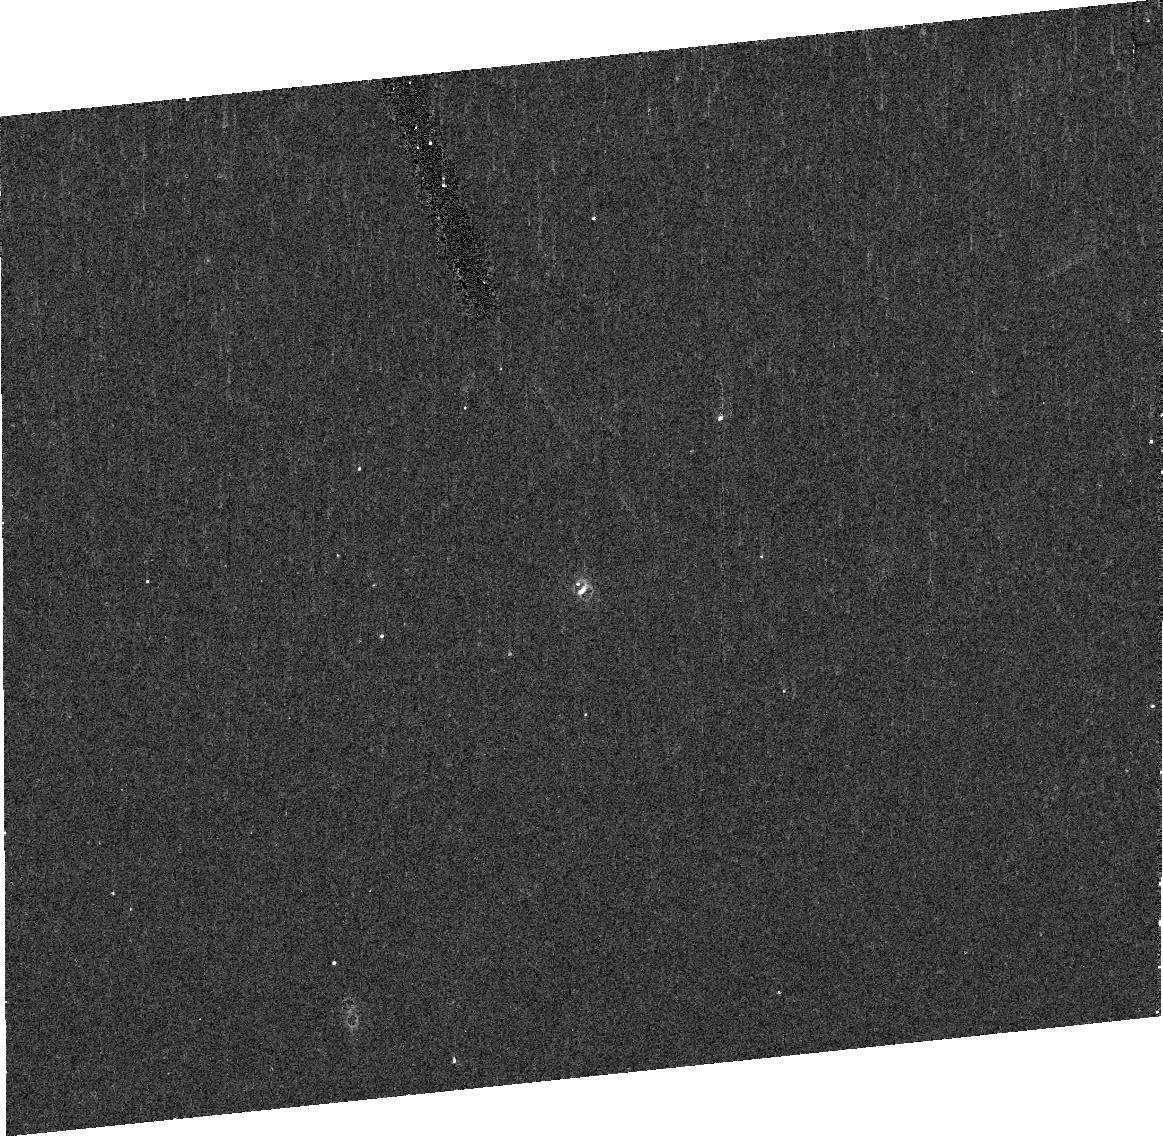
Target: 2002CR46B. Instrument: ACS/HRC. Filter: F814W. Exposure: 7 min. Observation ID: j9f618020

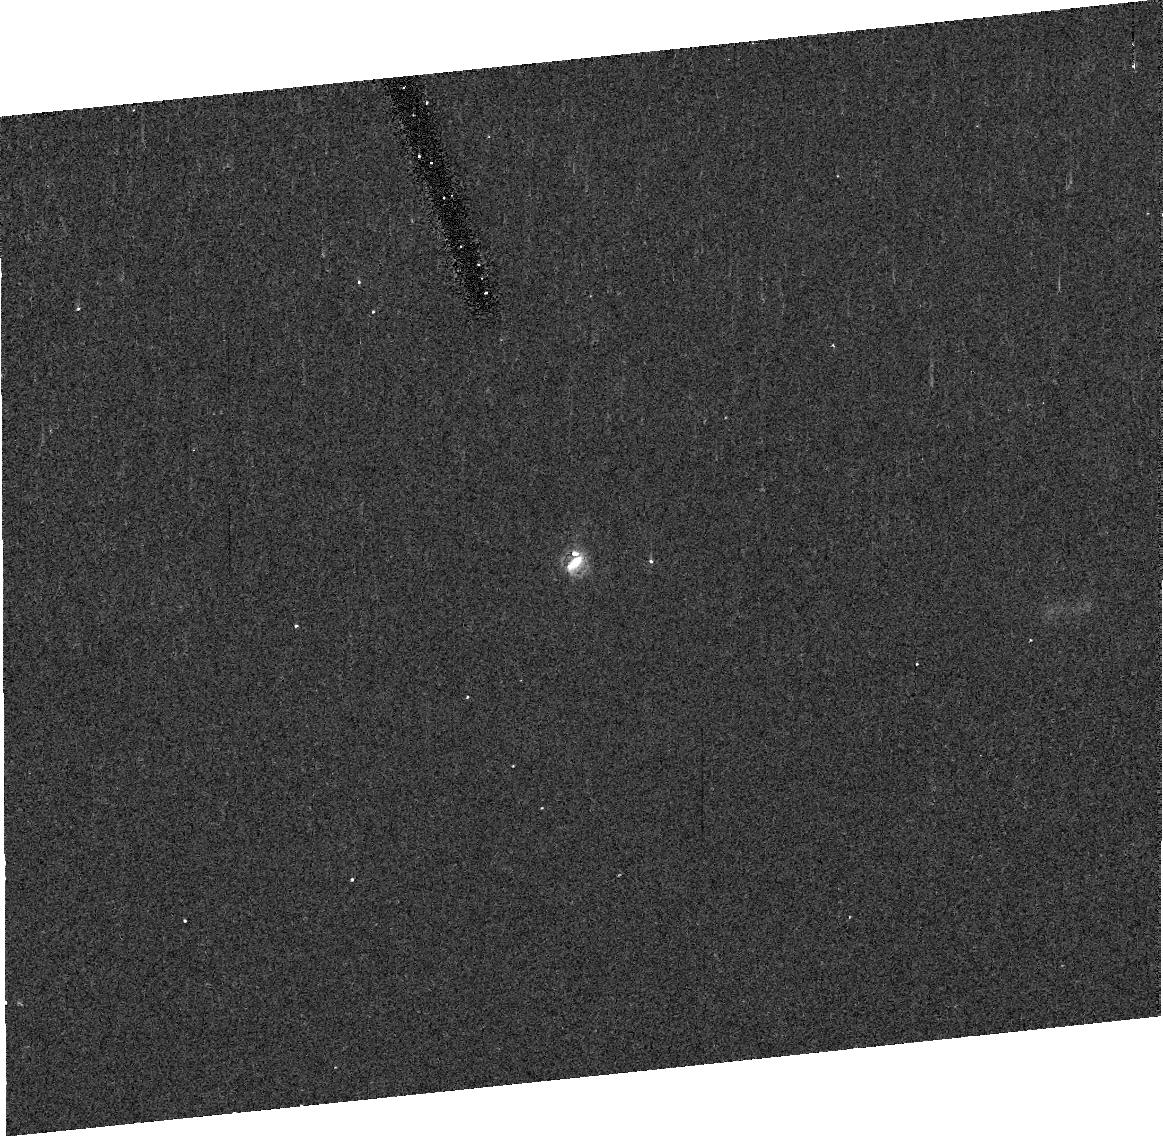
Target: 2002CR46. Instrument: ACS/HRC. Filter: F606W. Exposure: 7 min. Observation ID: j9f606040

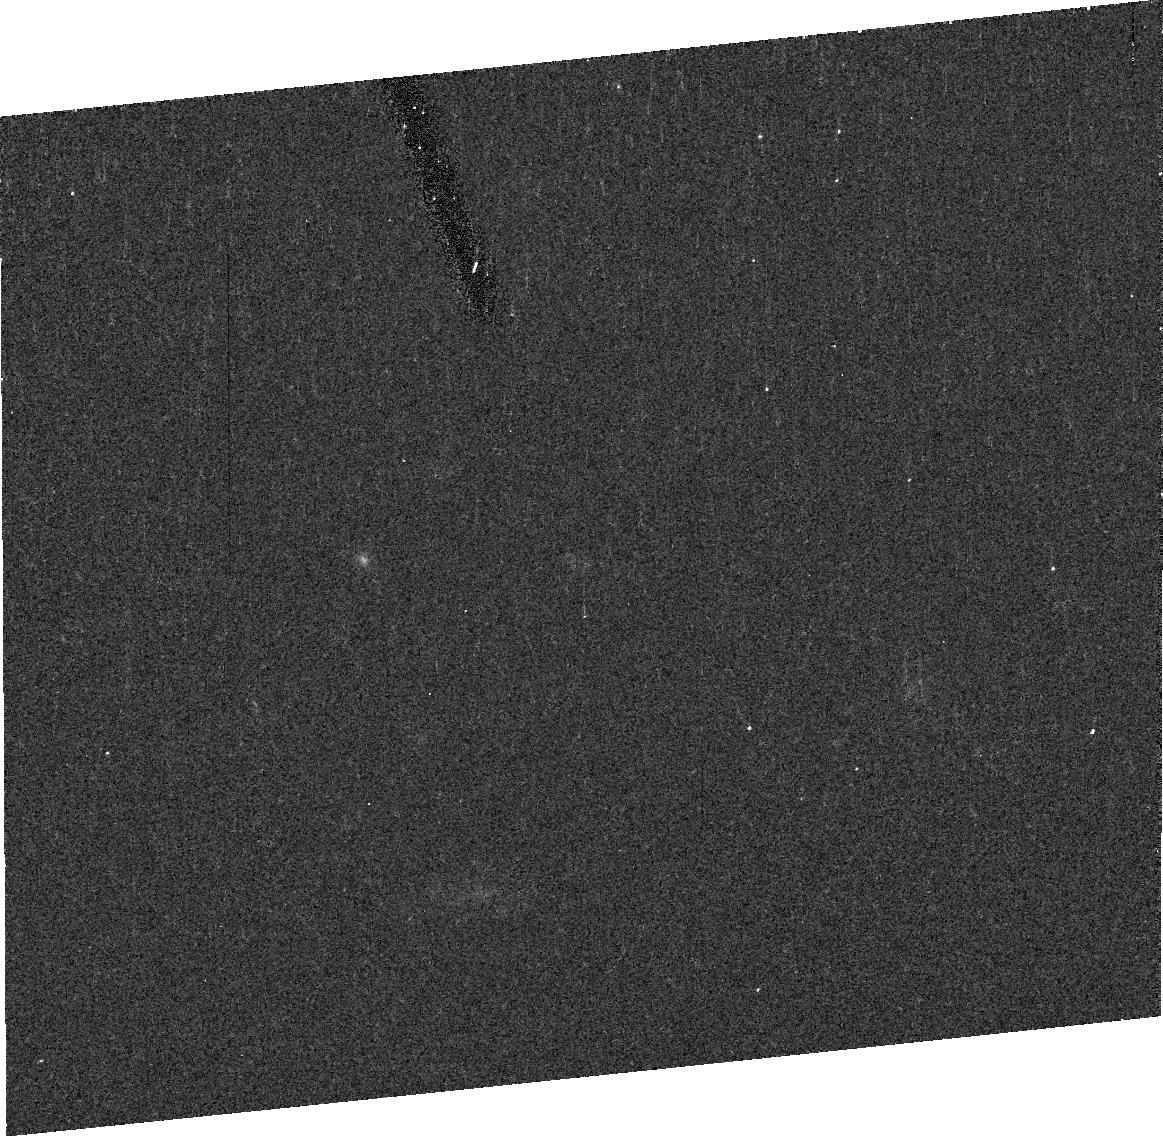
Target: 2003QY90. Instrument: ACS/HRC. Filter: F606W. Exposure: 7 min. Observation ID: j9f603040

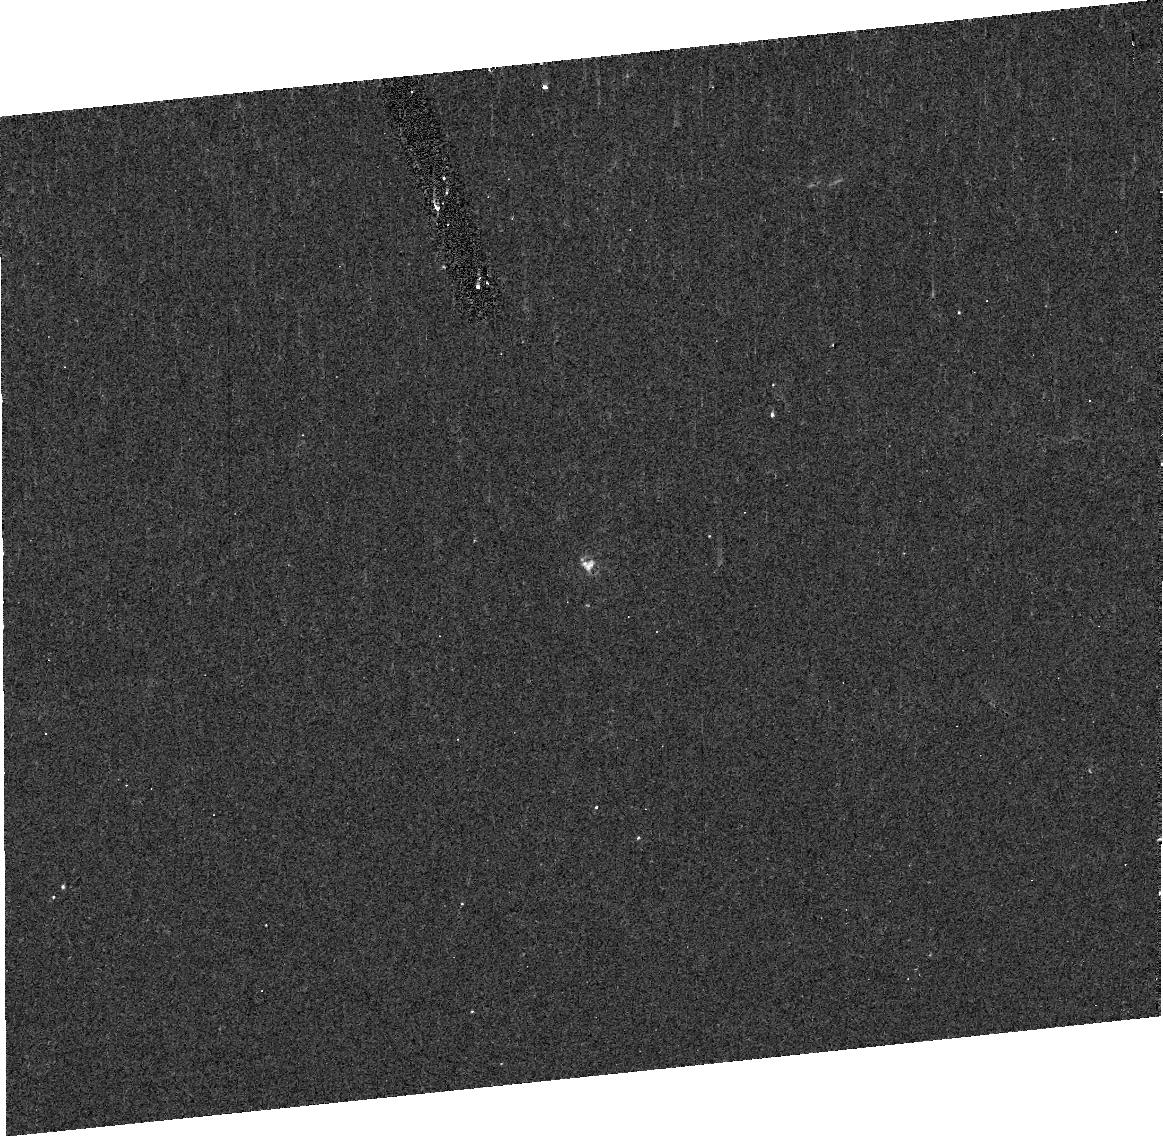
Target: 2003FX128. Instrument: ACS/HRC. Filter: F814W. Exposure: 7 min. Observation ID: j9f609020

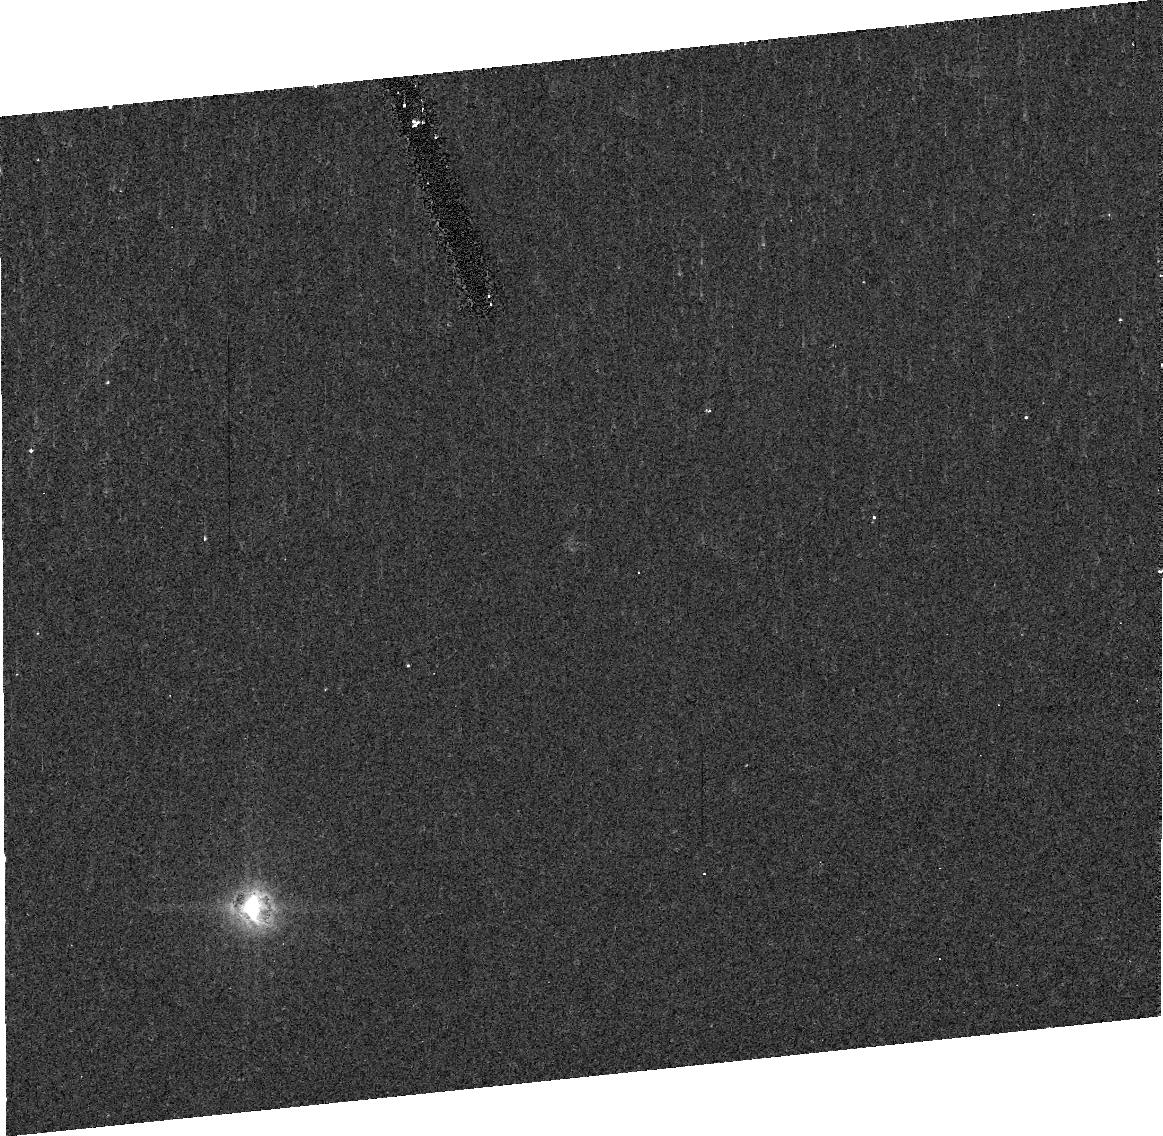
Target: 2003QY90B. Instrument: ACS/HRC. Filter: F606W. Exposure: 7 min. Observation ID: j9f604010

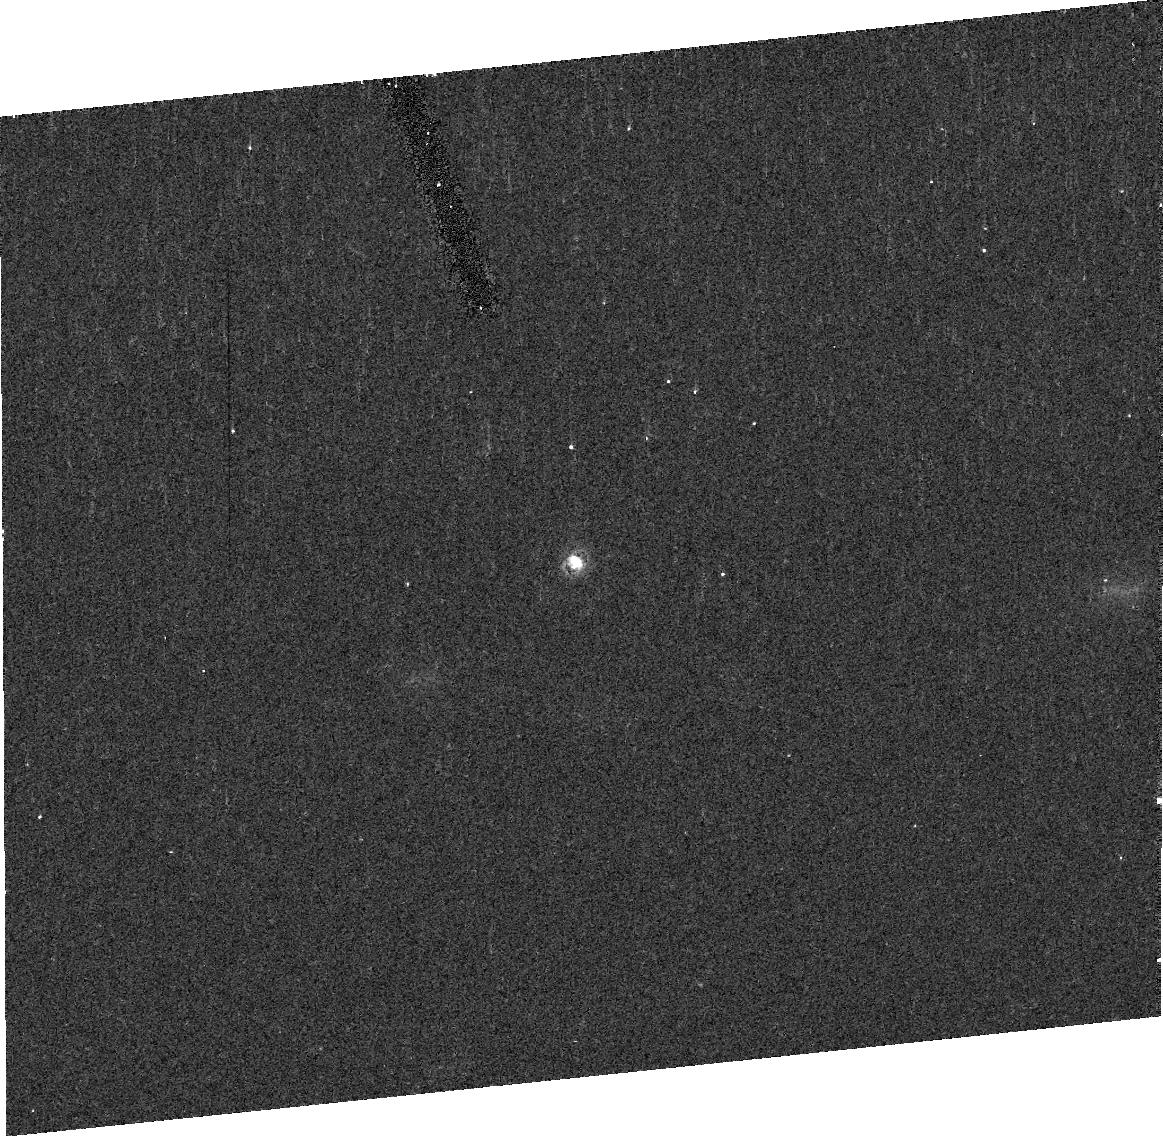
Target: 2002CR46. Instrument: ACS/HRC. Filter: F814W. Exposure: 7 min. Observation ID: j9f606030

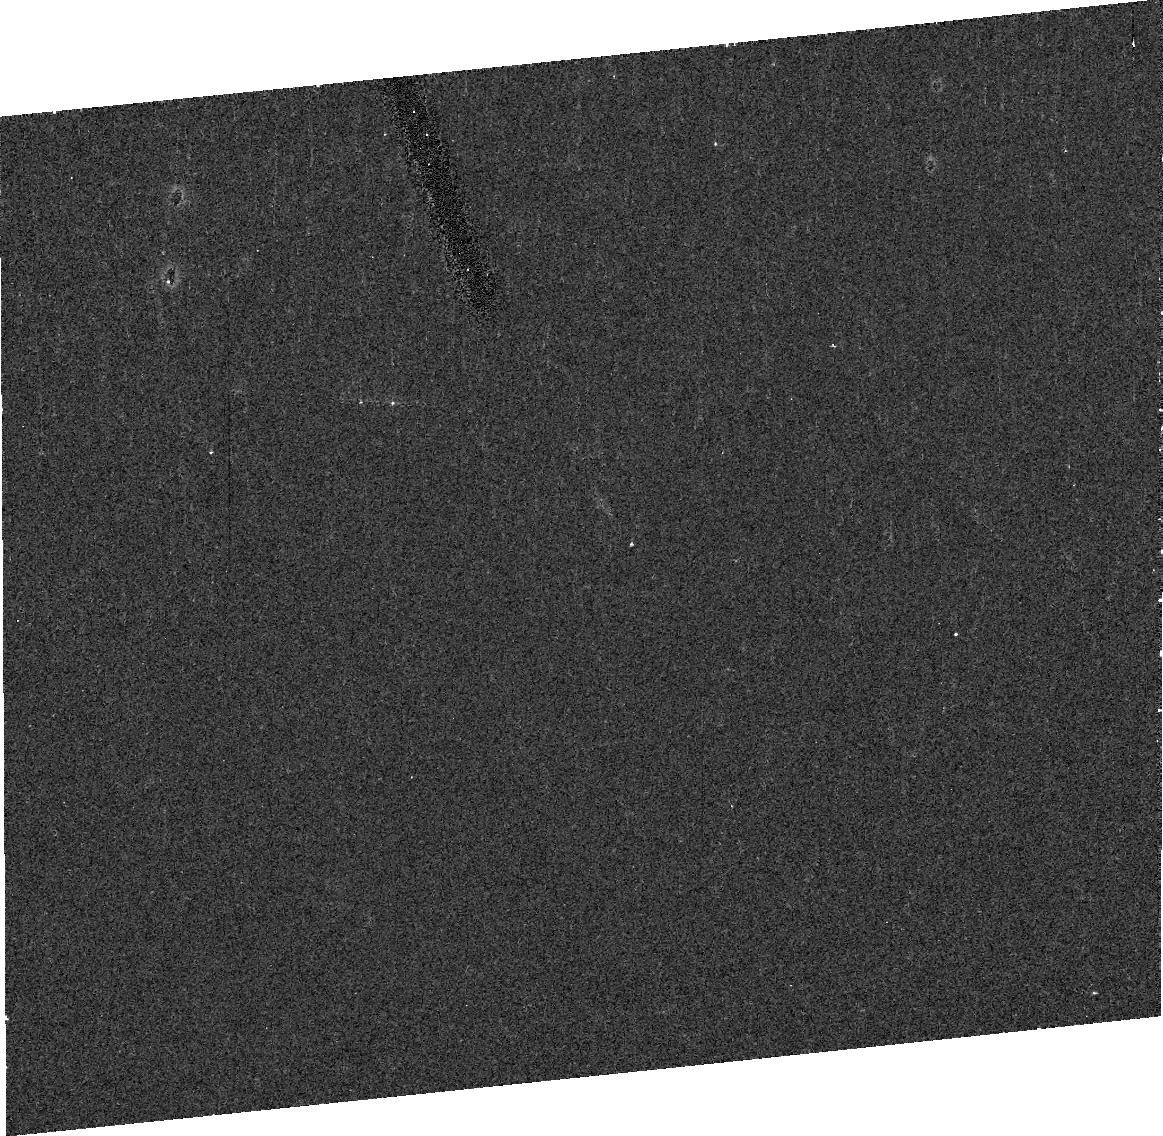
Target: 2003QY90. Instrument: ACS/HRC. Filter: F606W. Exposure: 7 min. Observation ID: j9f601040

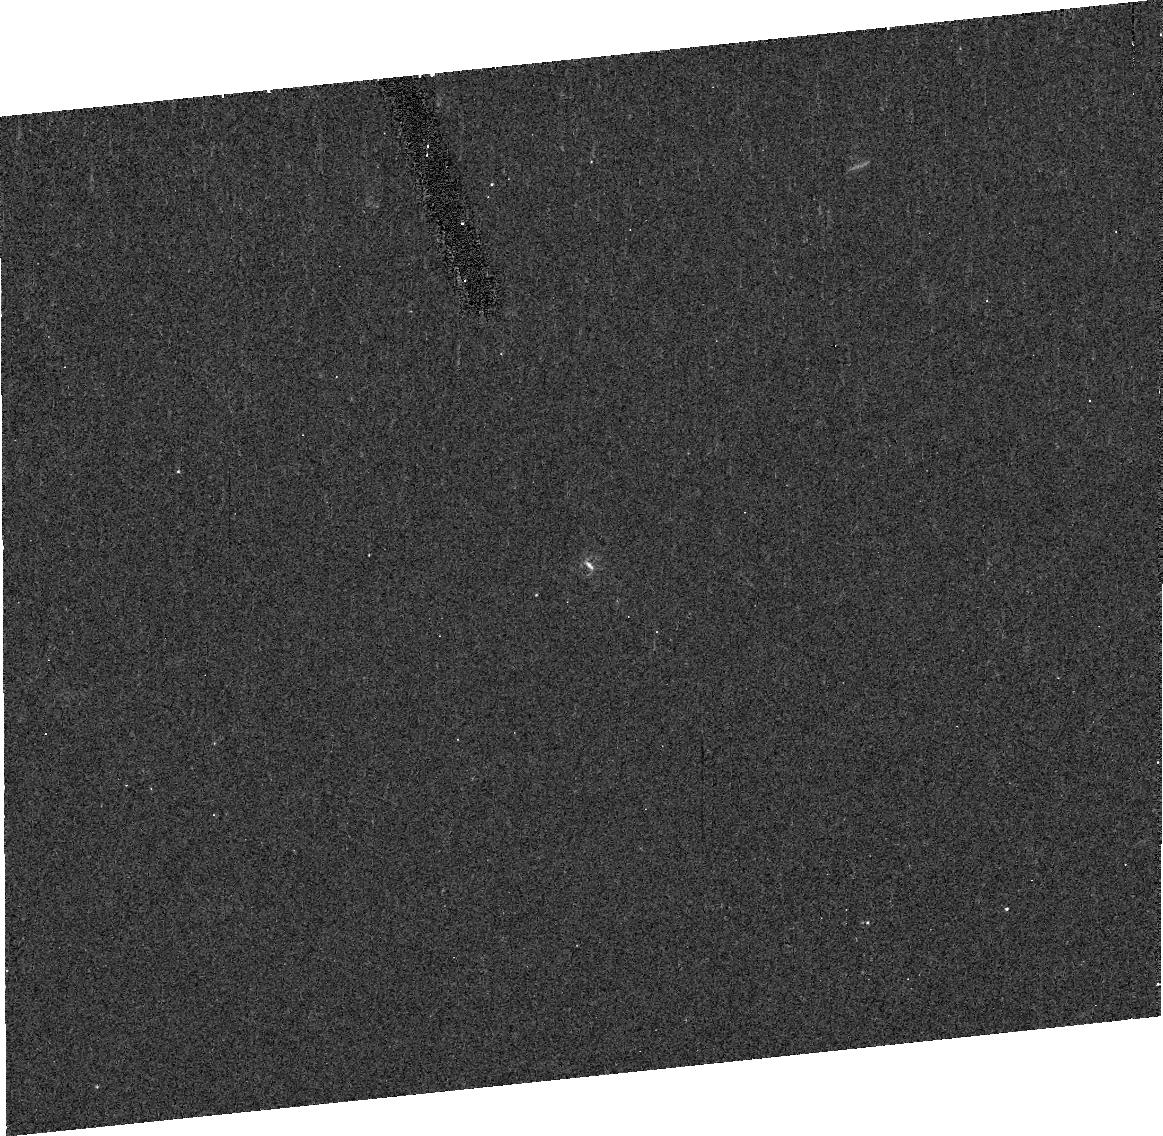
Target: 2003FX128. Instrument: ACS/HRC. Filter: F606W. Exposure: 7 min. Observation ID: j9f609010

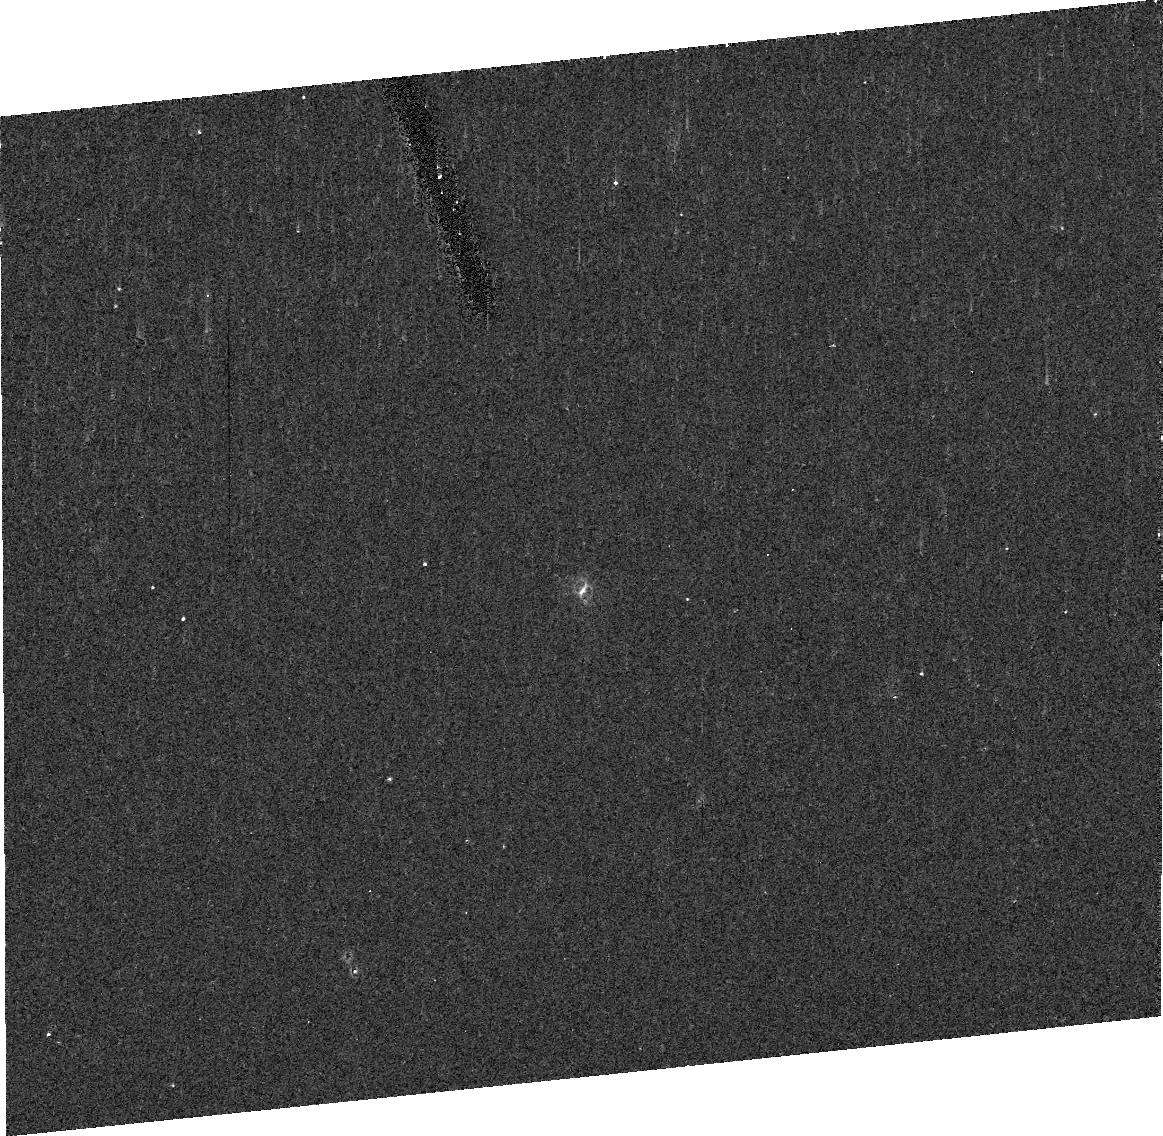
Target: 2002CR46B. Instrument: ACS/HRC. Filter: F606W. Exposure: 7 min. Observation ID: j9f618040

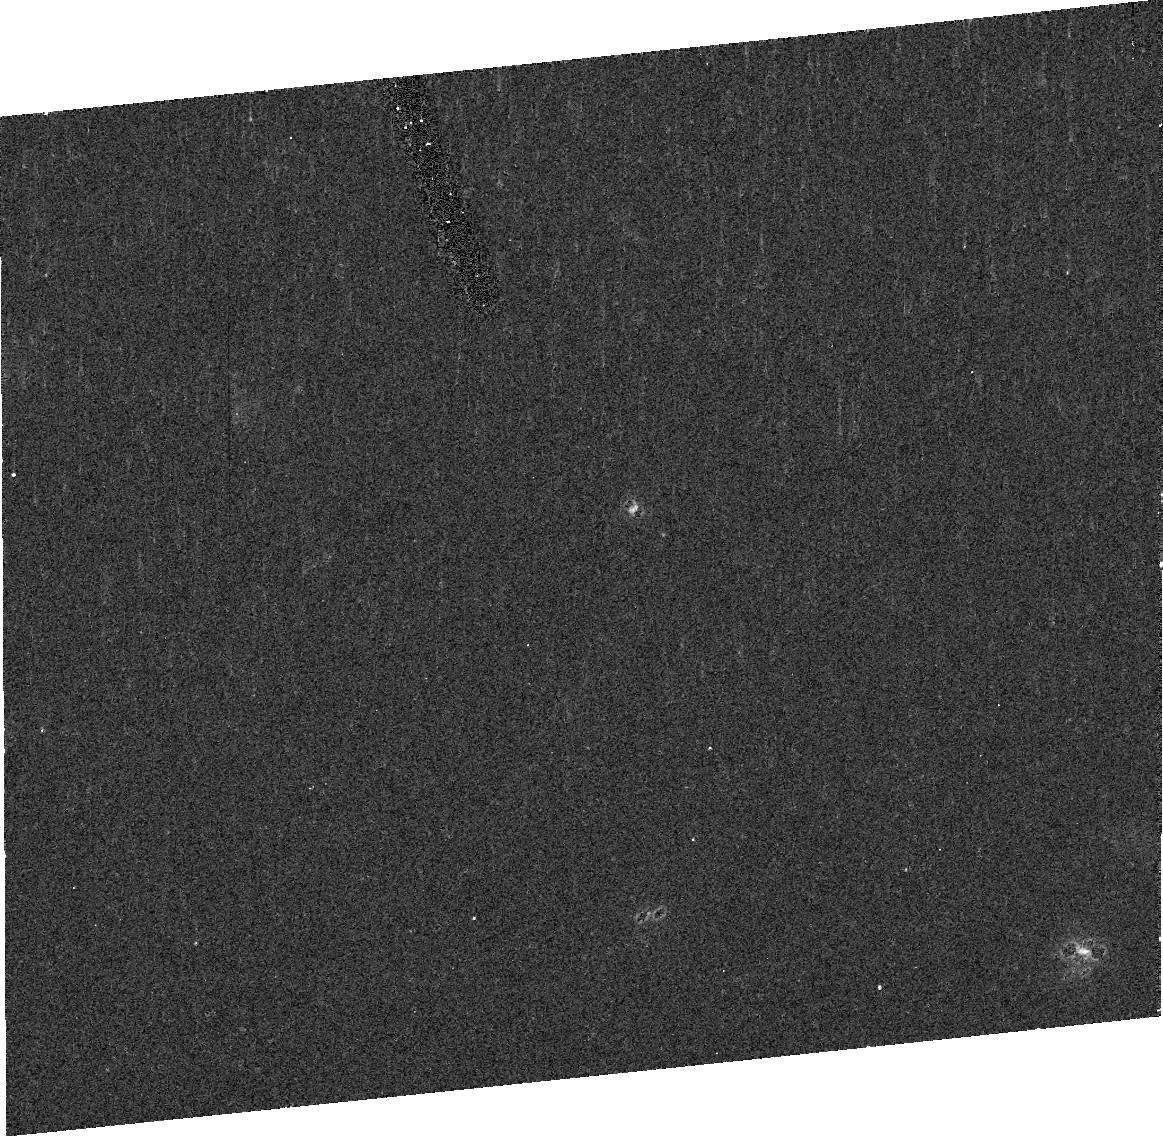
Target: 2003FX128. Instrument: ACS/HRC. Filter: F814W. Exposure: 7 min. Observation ID: j9f611020

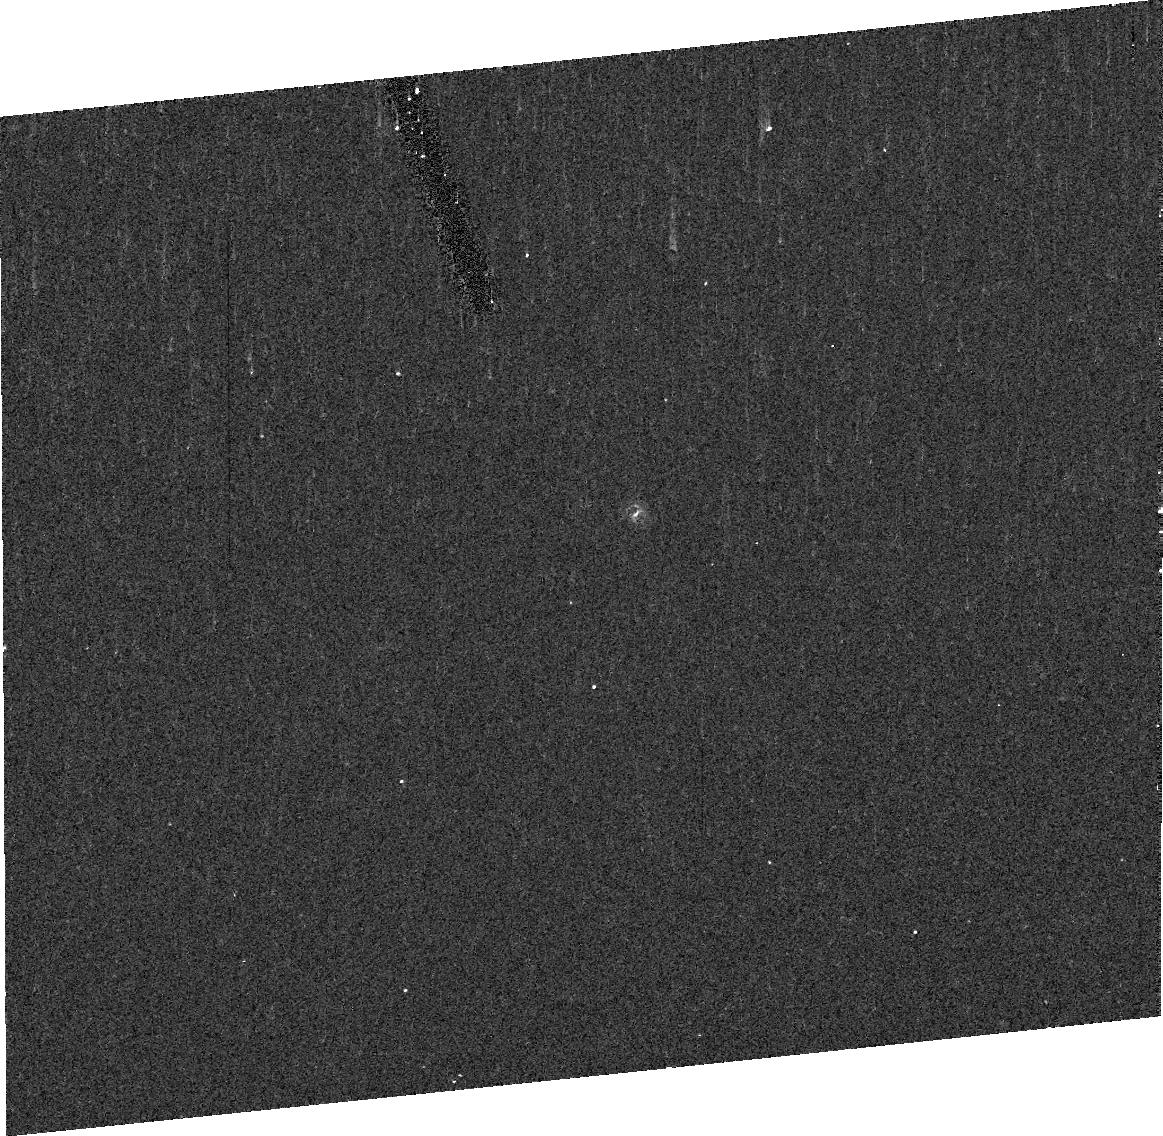
Target: 2003FX128. Instrument: ACS/HRC. Filter: F606W. Exposure: 7 min. Observation ID: j9f612040

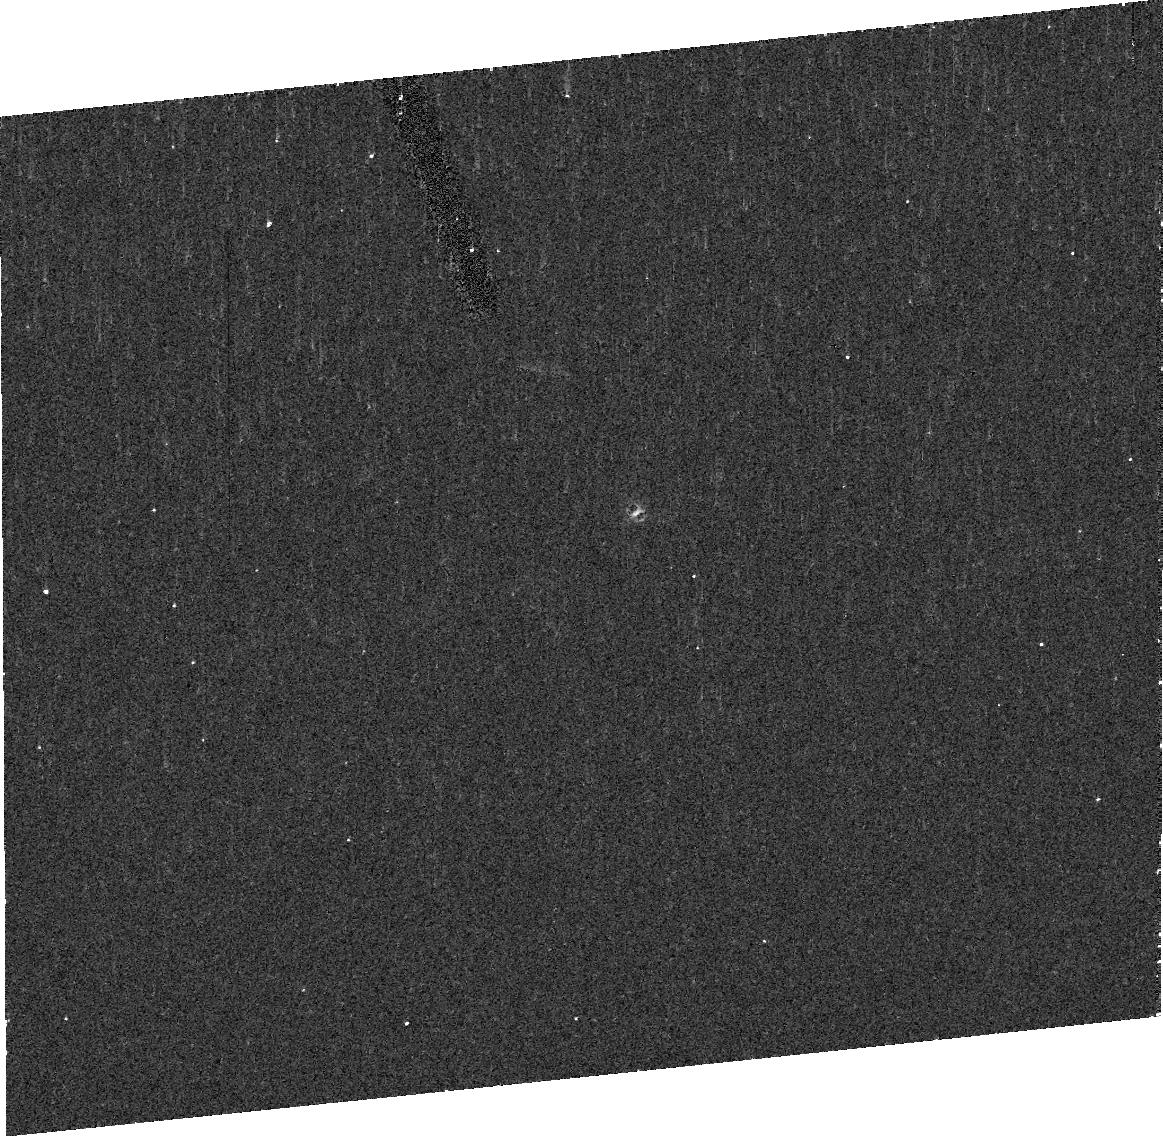
Target: 2003FX128. Instrument: ACS/HRC. Filter: F814W. Exposure: 7 min. Observation ID: j9f612020

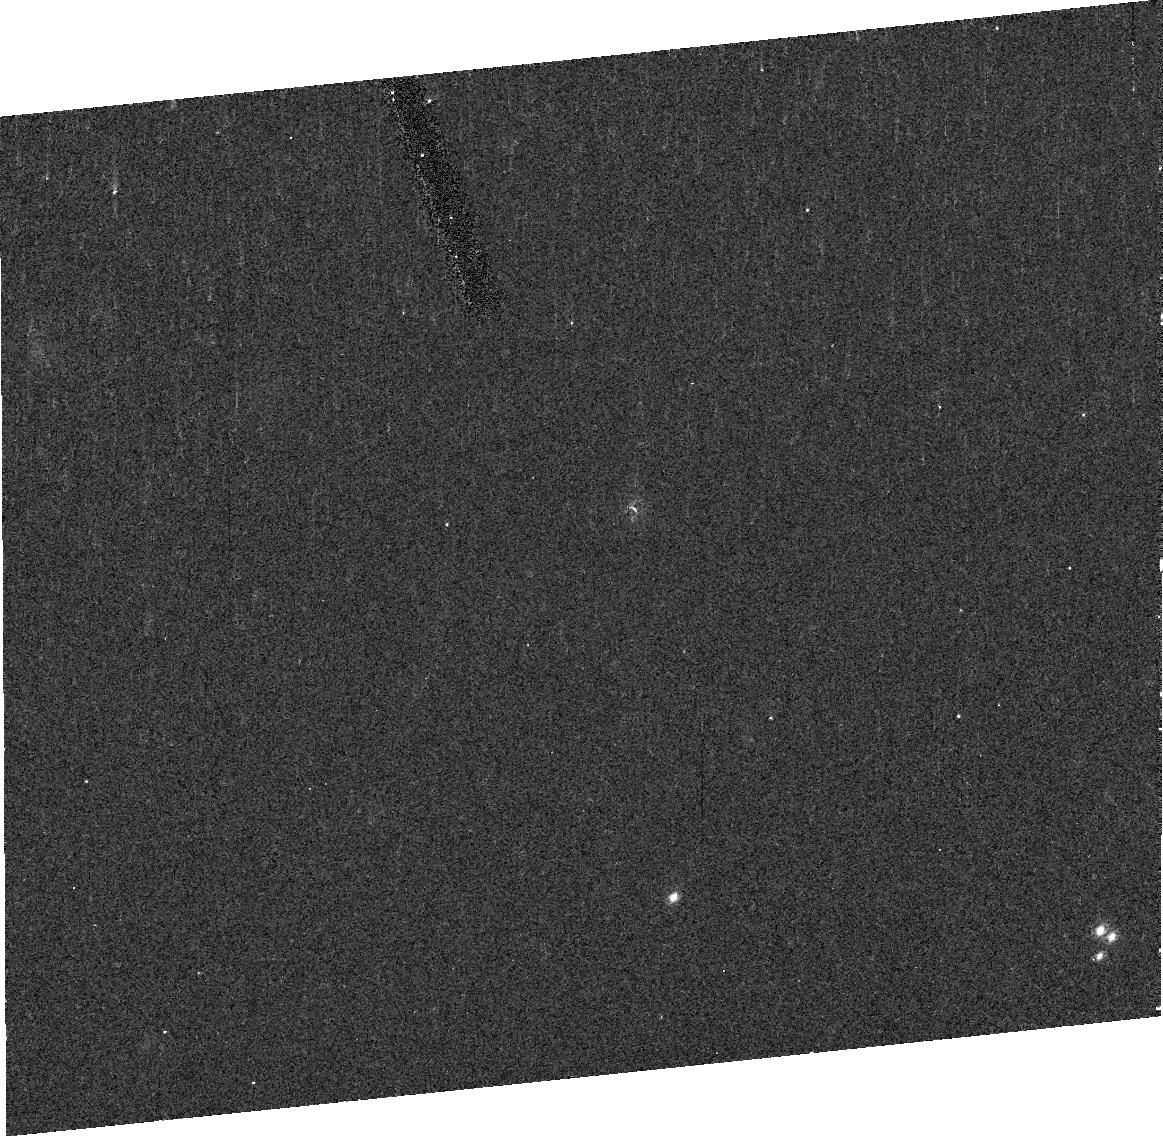
Target: 2003FX128. Instrument: ACS/HRC. Filter: F606W. Exposure: 7 min. Observation ID: j9f611010

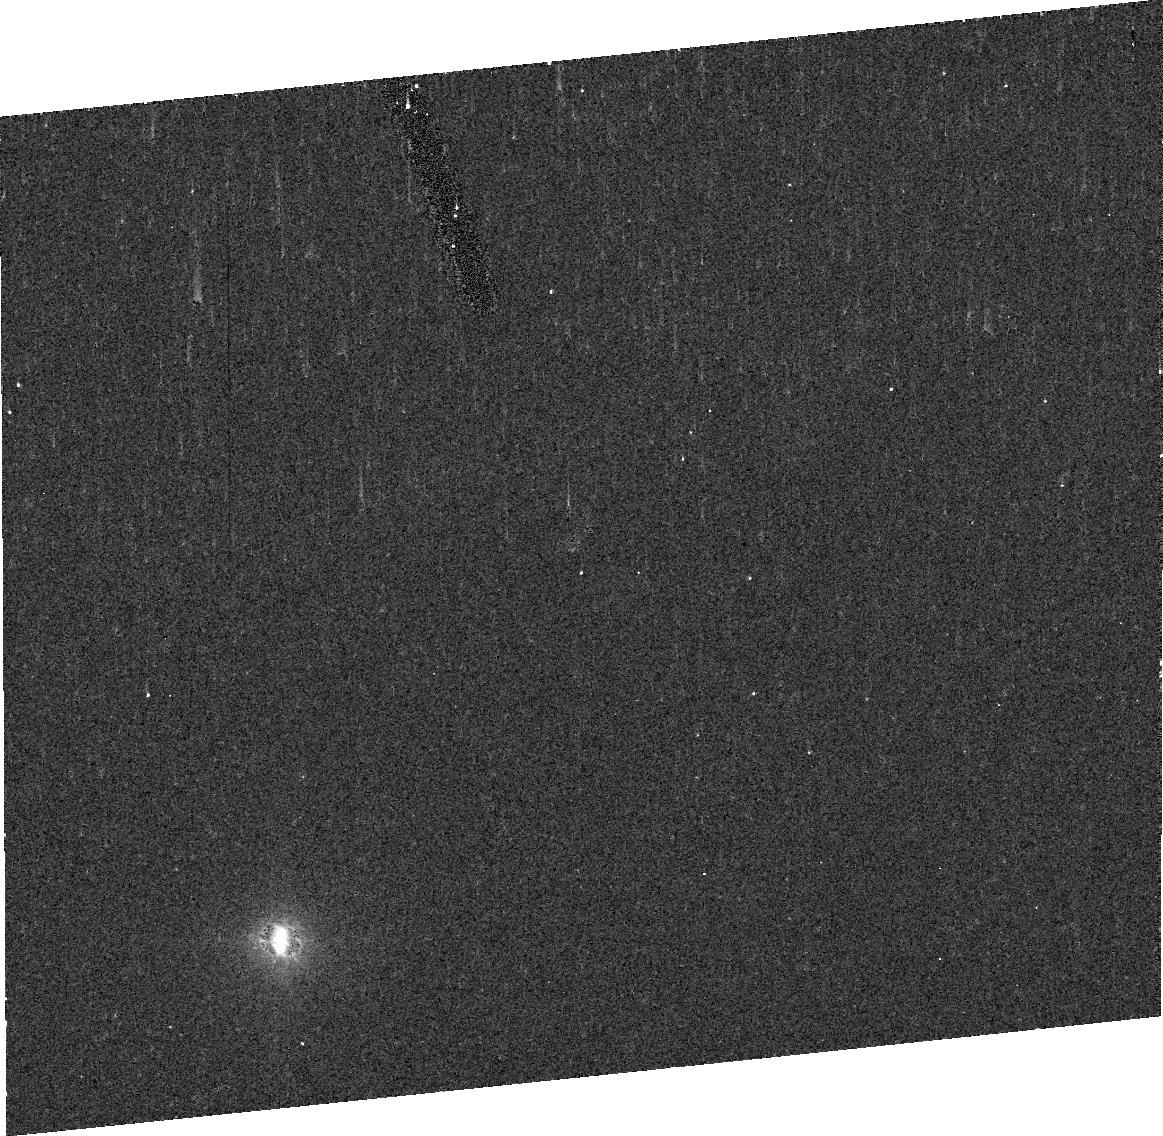
Target: 2003QY90B. Instrument: ACS/HRC. Filter: F814W. Exposure: 7 min. Observation ID: j9f604030

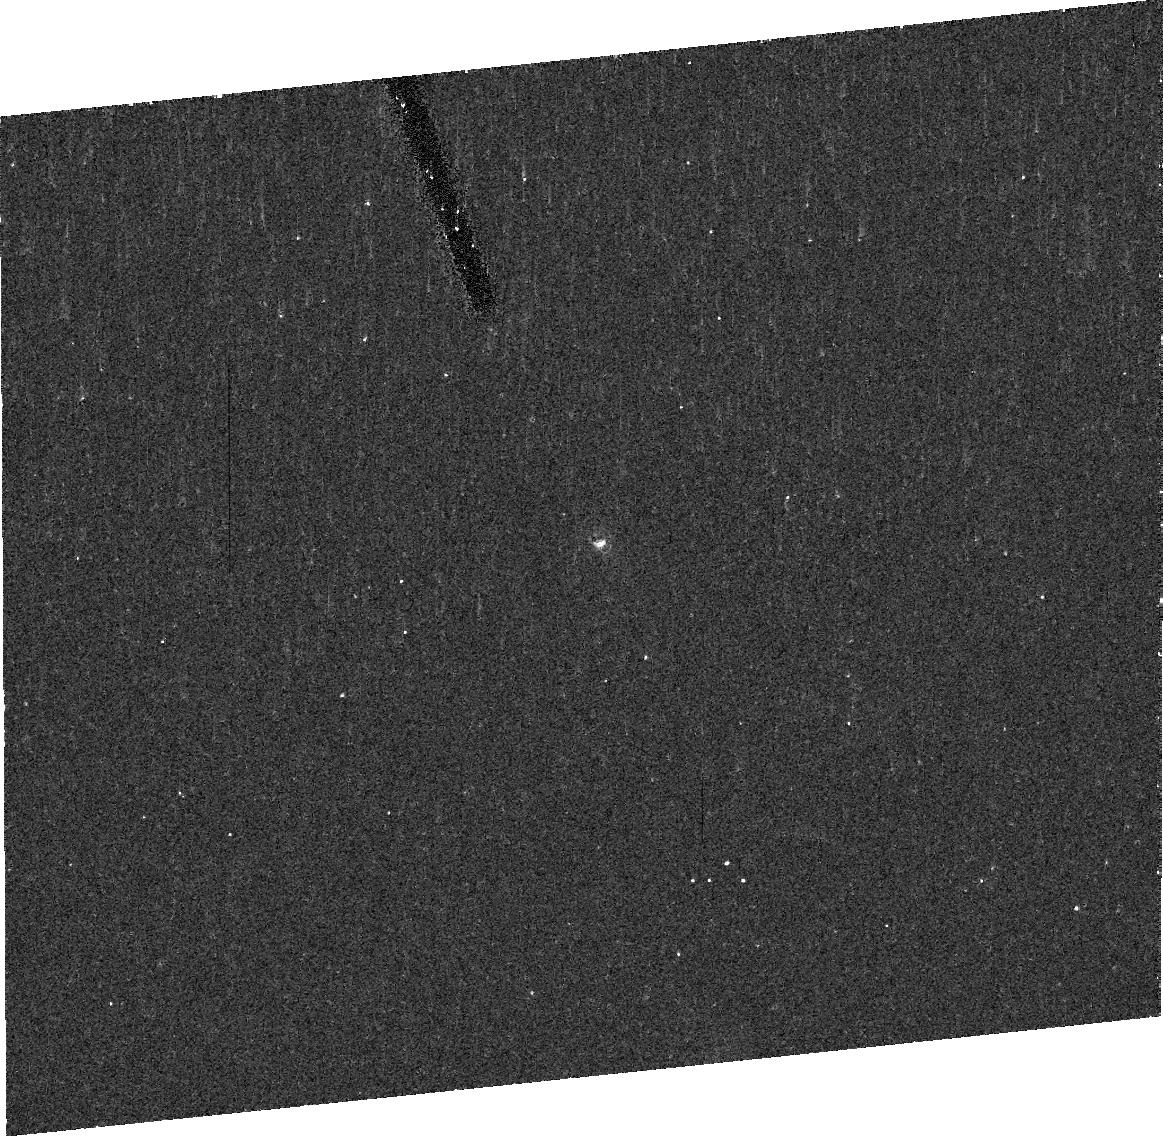
Target: 2002CR46B. Instrument: ACS/HRC. Filter: F814W. Exposure: 7 min. Observation ID: j9f607020

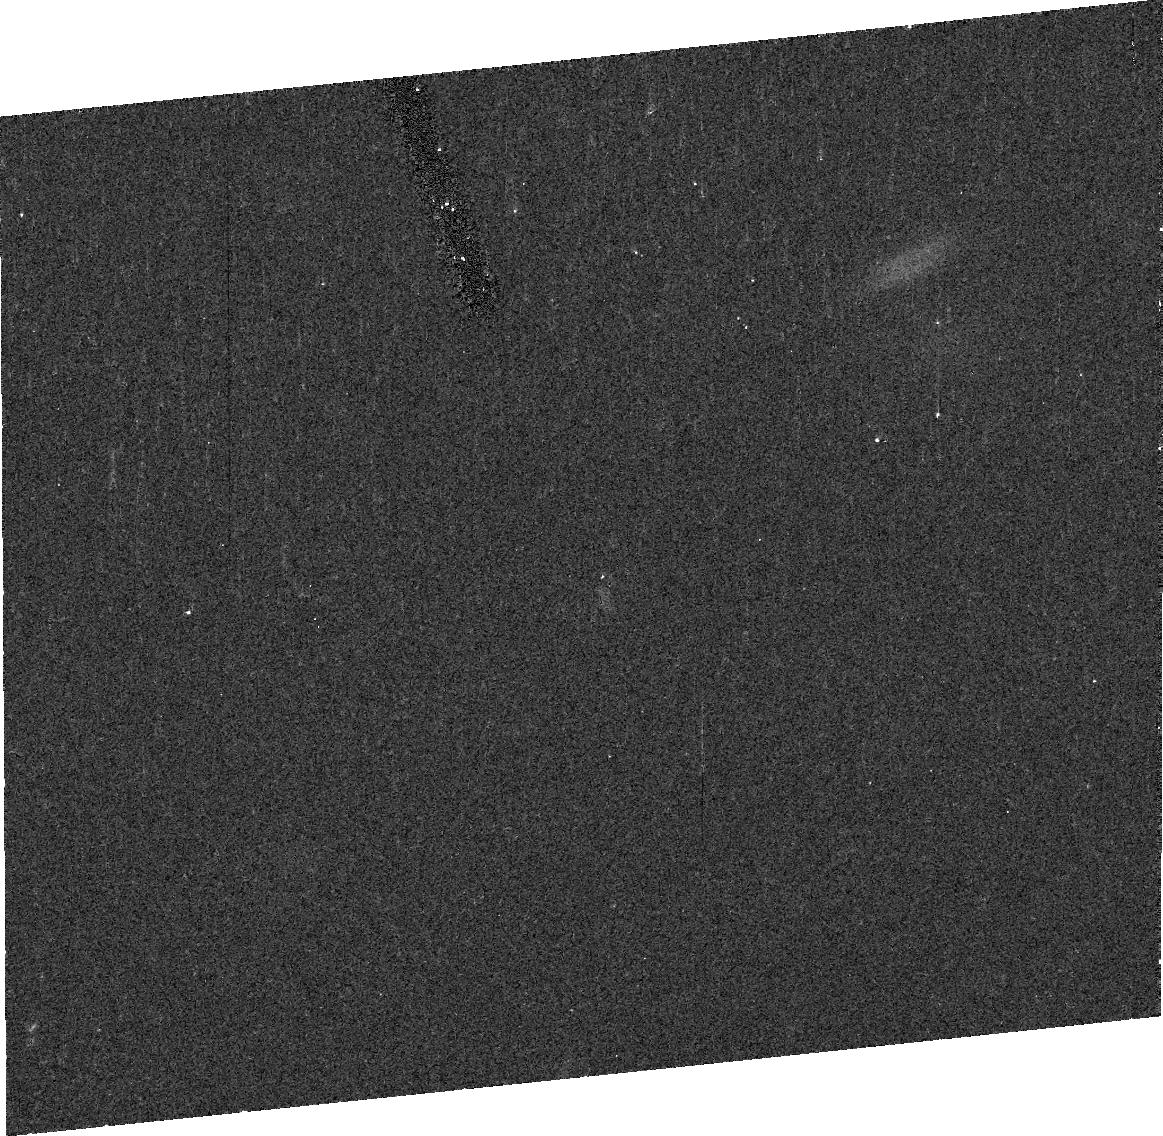
Target: 2003QY90. Instrument: ACS/HRC. Filter: F814W. Exposure: 7 min. Observation ID: j9f602020

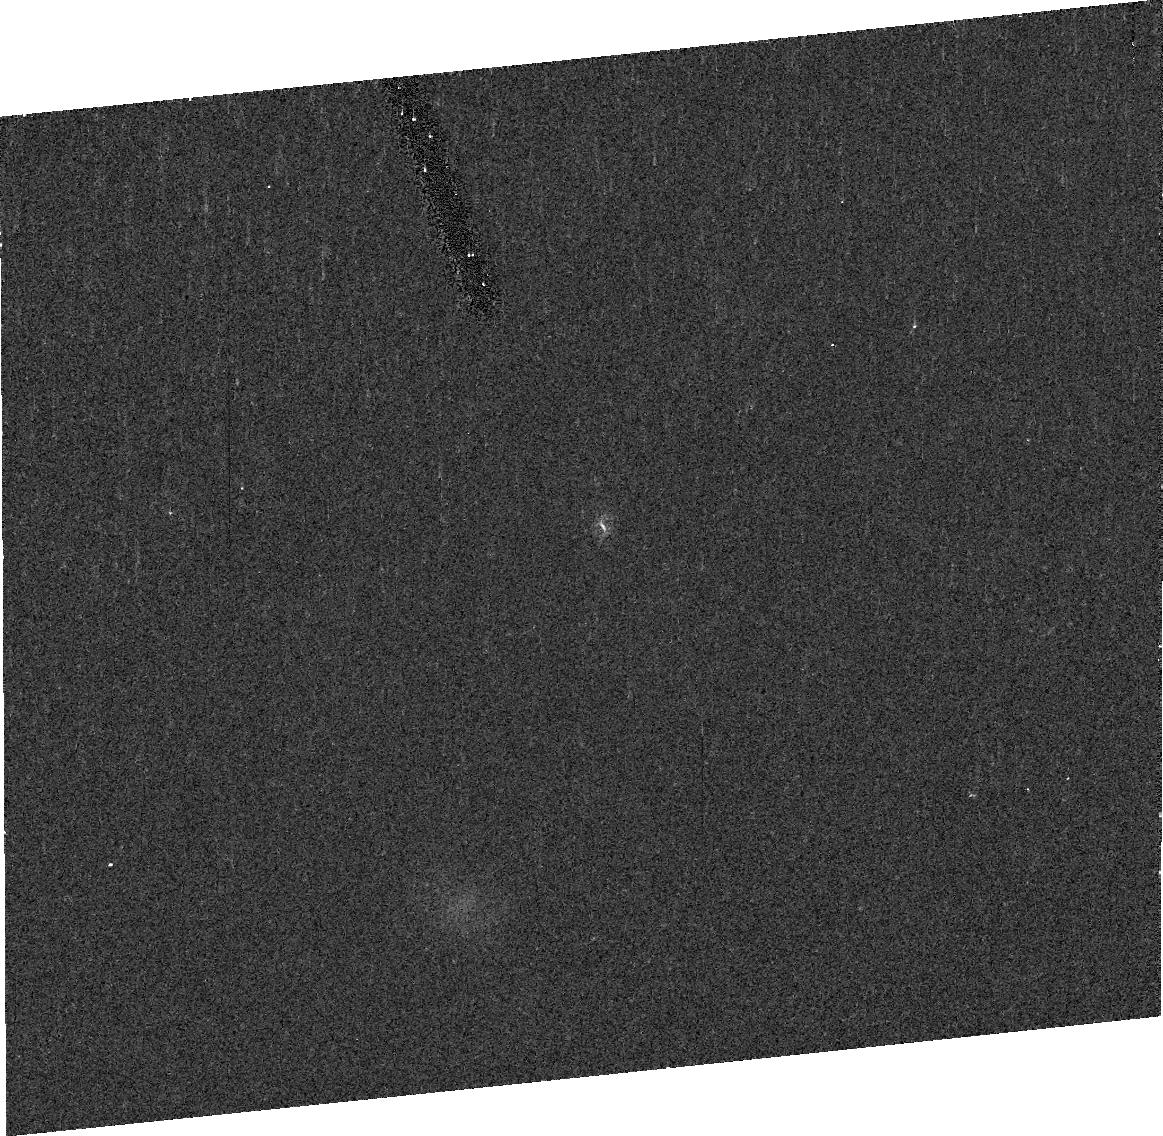
Target: 2003FX128. Instrument: ACS/HRC. Filter: F606W. Exposure: 11 min. Observation ID: j9f610010

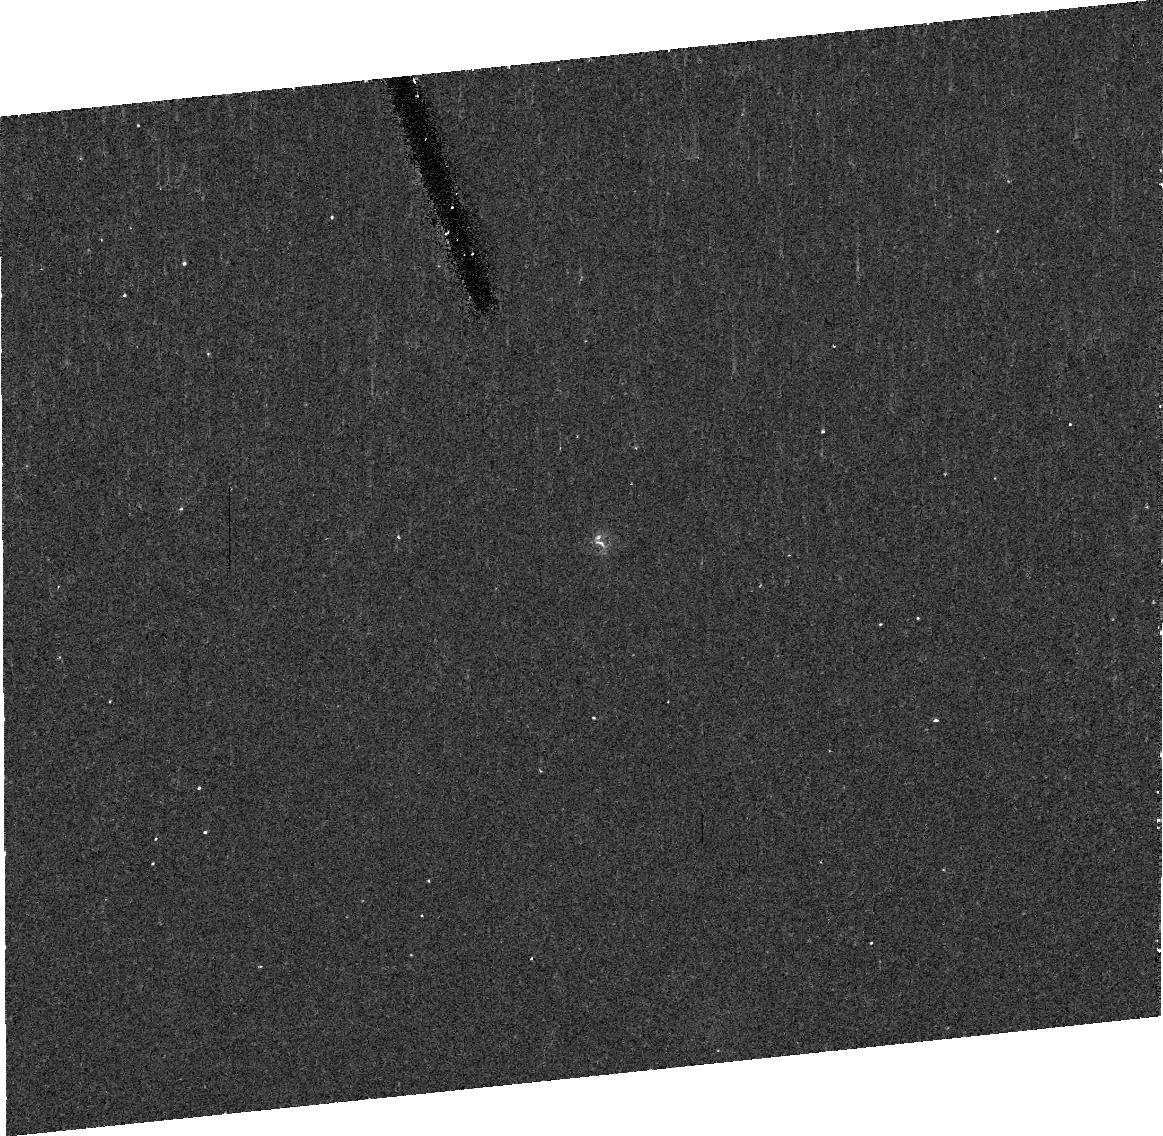
Target: 2002CR46B. Instrument: ACS/HRC. Filter: F606W. Exposure: 7 min. Observation ID: j9f607010

Orbits, Masses, and Densities of Three Transneptunian Binaries (PI: Grundy, Will M.)

The subset of transneptunian objects (TNOs) having natural satellites offers unique opportunities for physical studies of these distant relics from the outer parts of the protoplanetary nebula. HST/ACS is ideally suited to determining orbits of TNO satellites, resulting in the system masses. In conjunction with thermal emission observations by Spitzer, which provides sizes, we can determine the densities of TNOs. Densities offer a powerful window into their bulk compositions and interior structures.